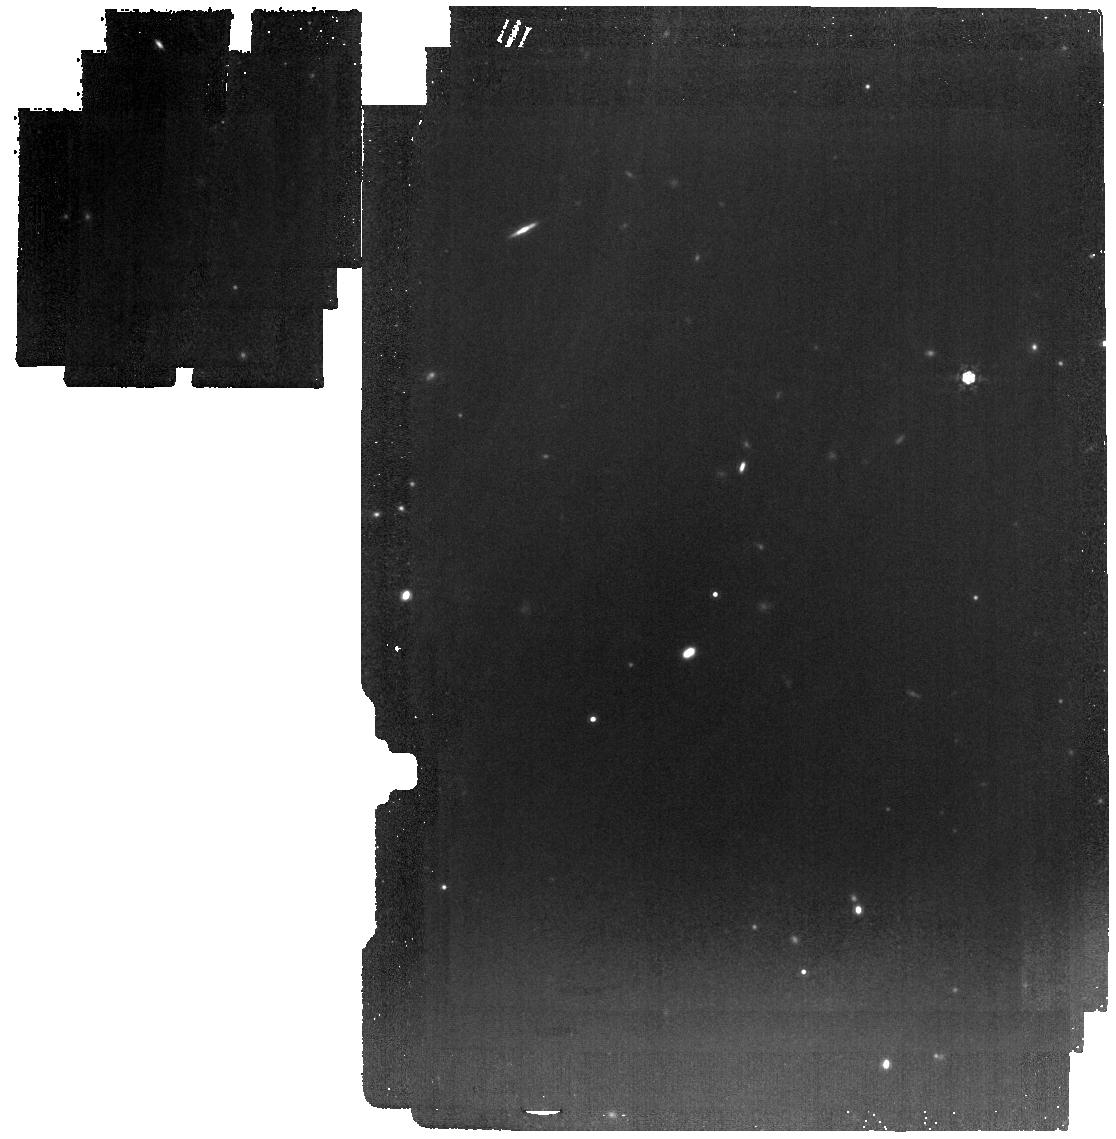
Target: AZTEC-3
Instrument: MIRI
Filter: F1000W
Exposure: 21 min
Observation ID: jw02417-o003_t001_miri_f1000w

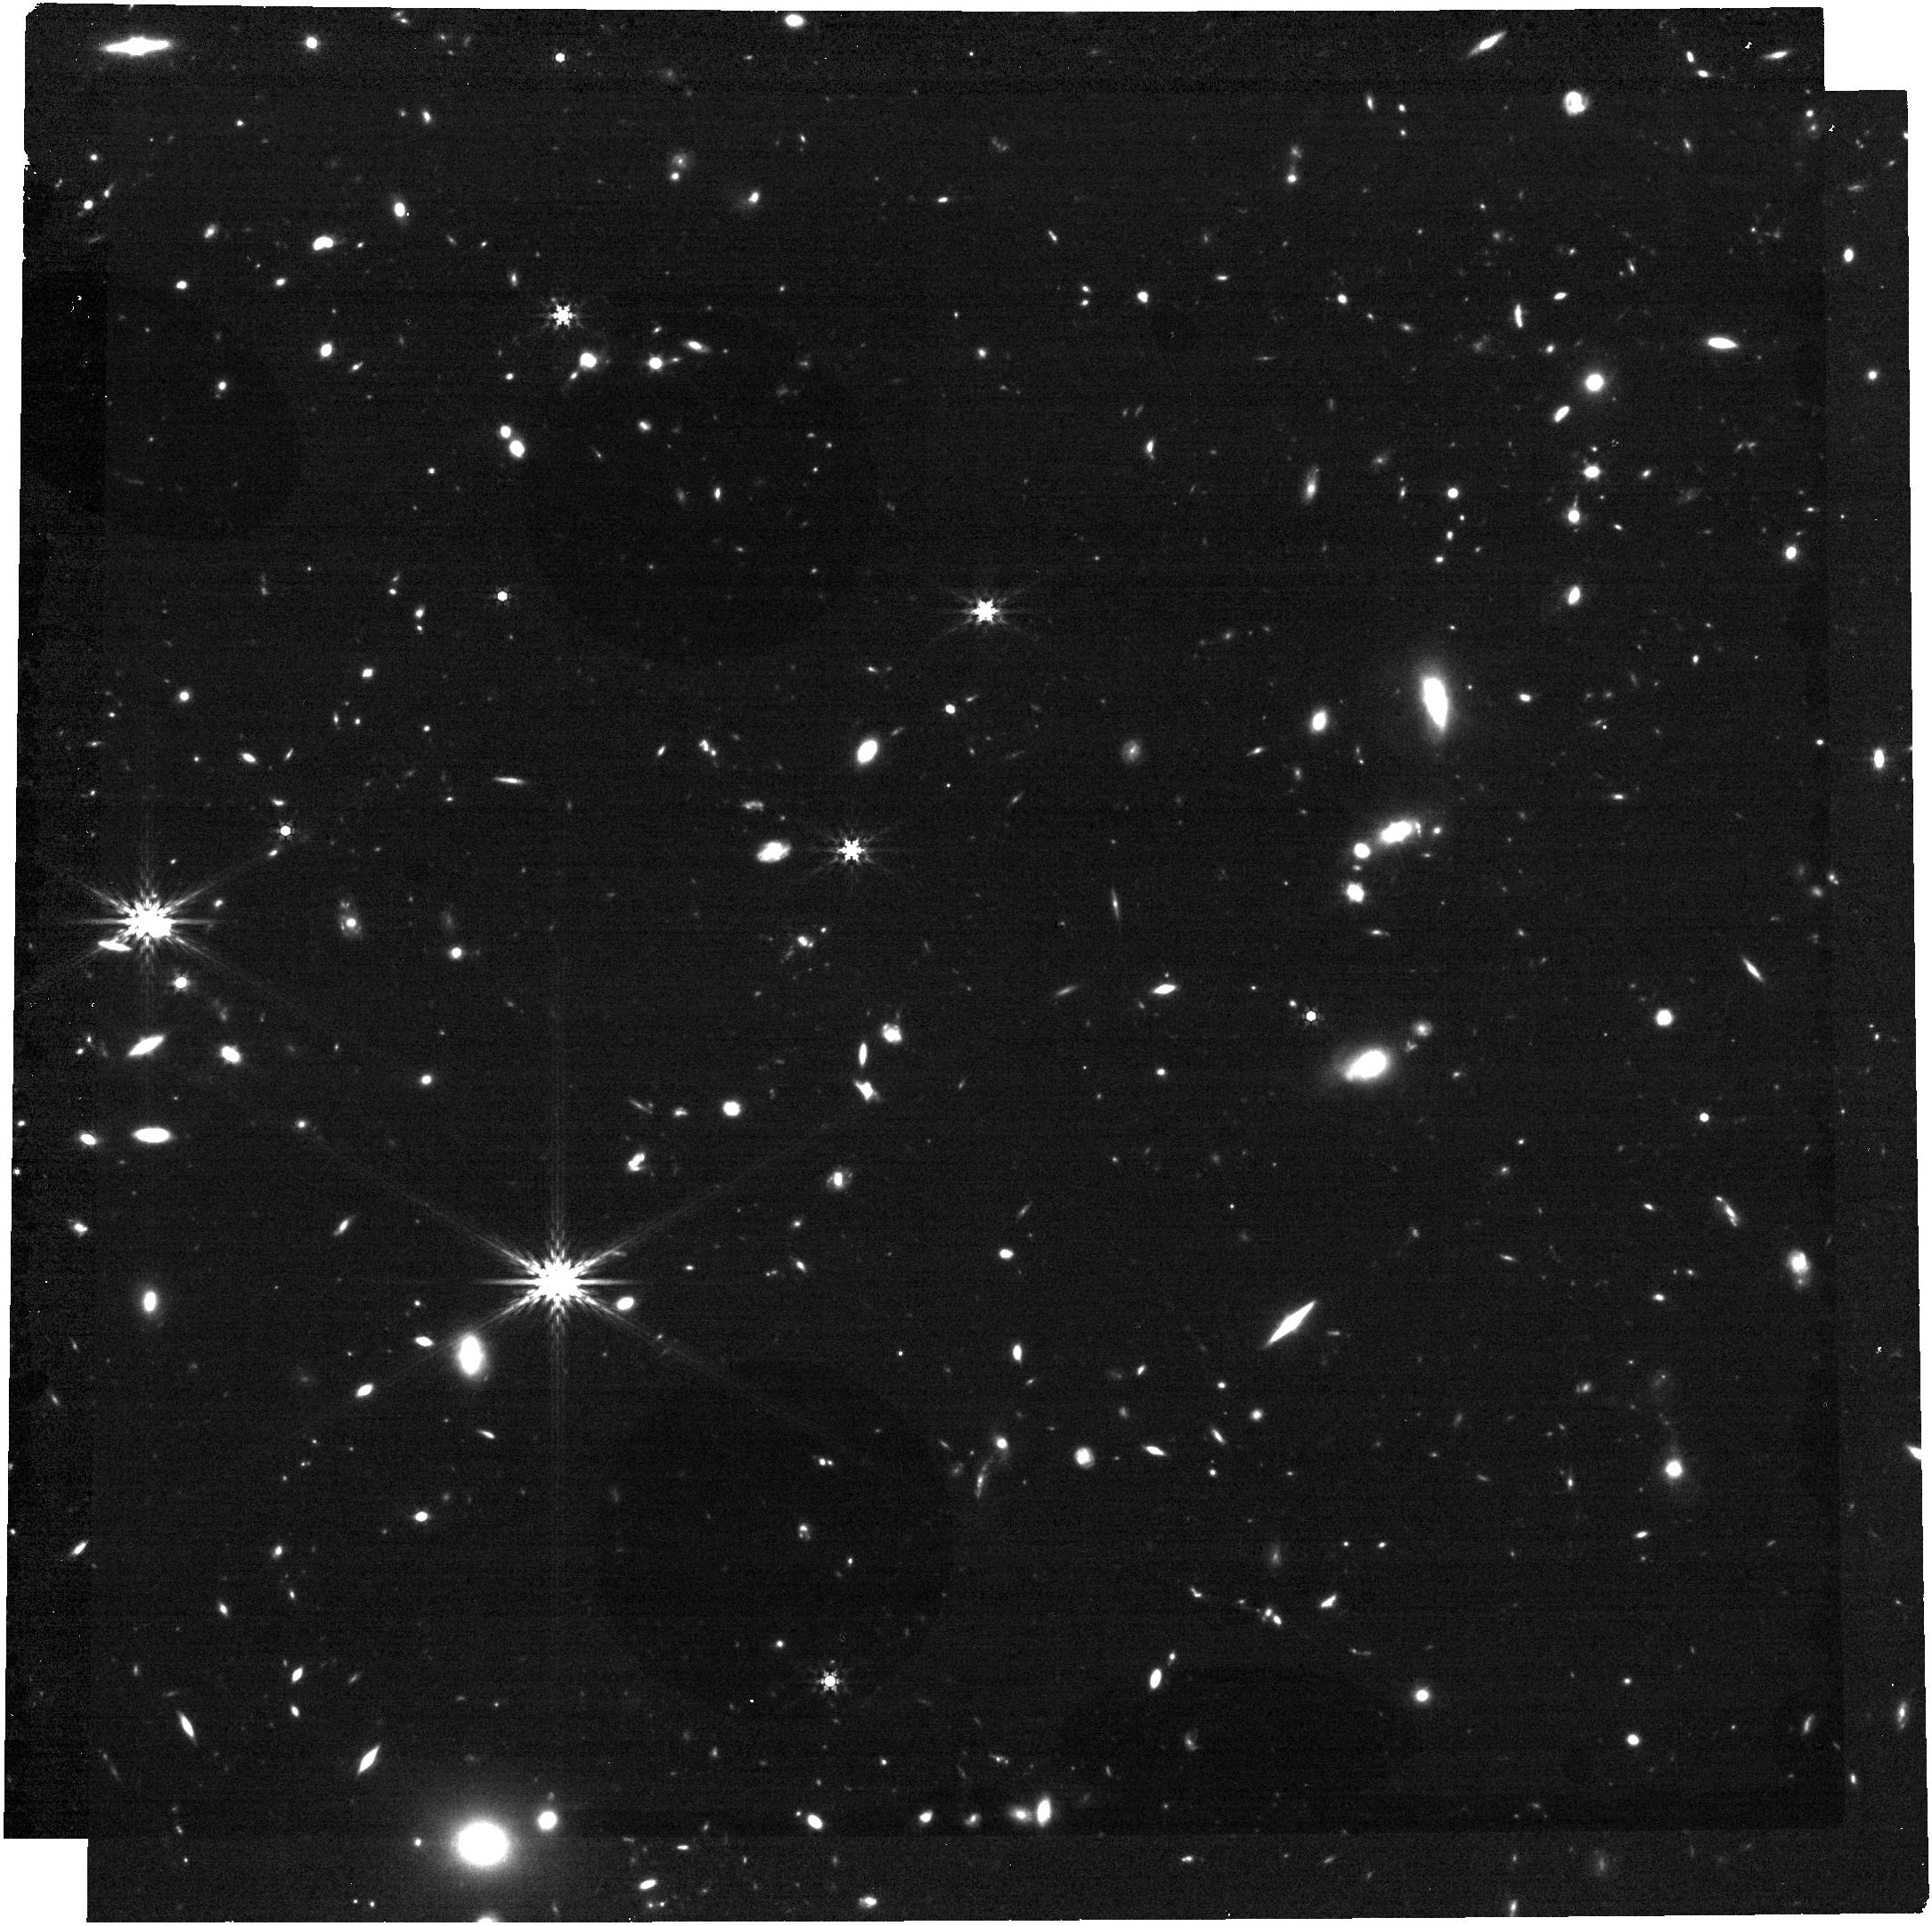
Target: AZTEC-3
Instrument: NIRCAM
Filter: F444W
Exposure: 21 min
Observation ID: jw02417-o001_t001_nircam_clear-f444w

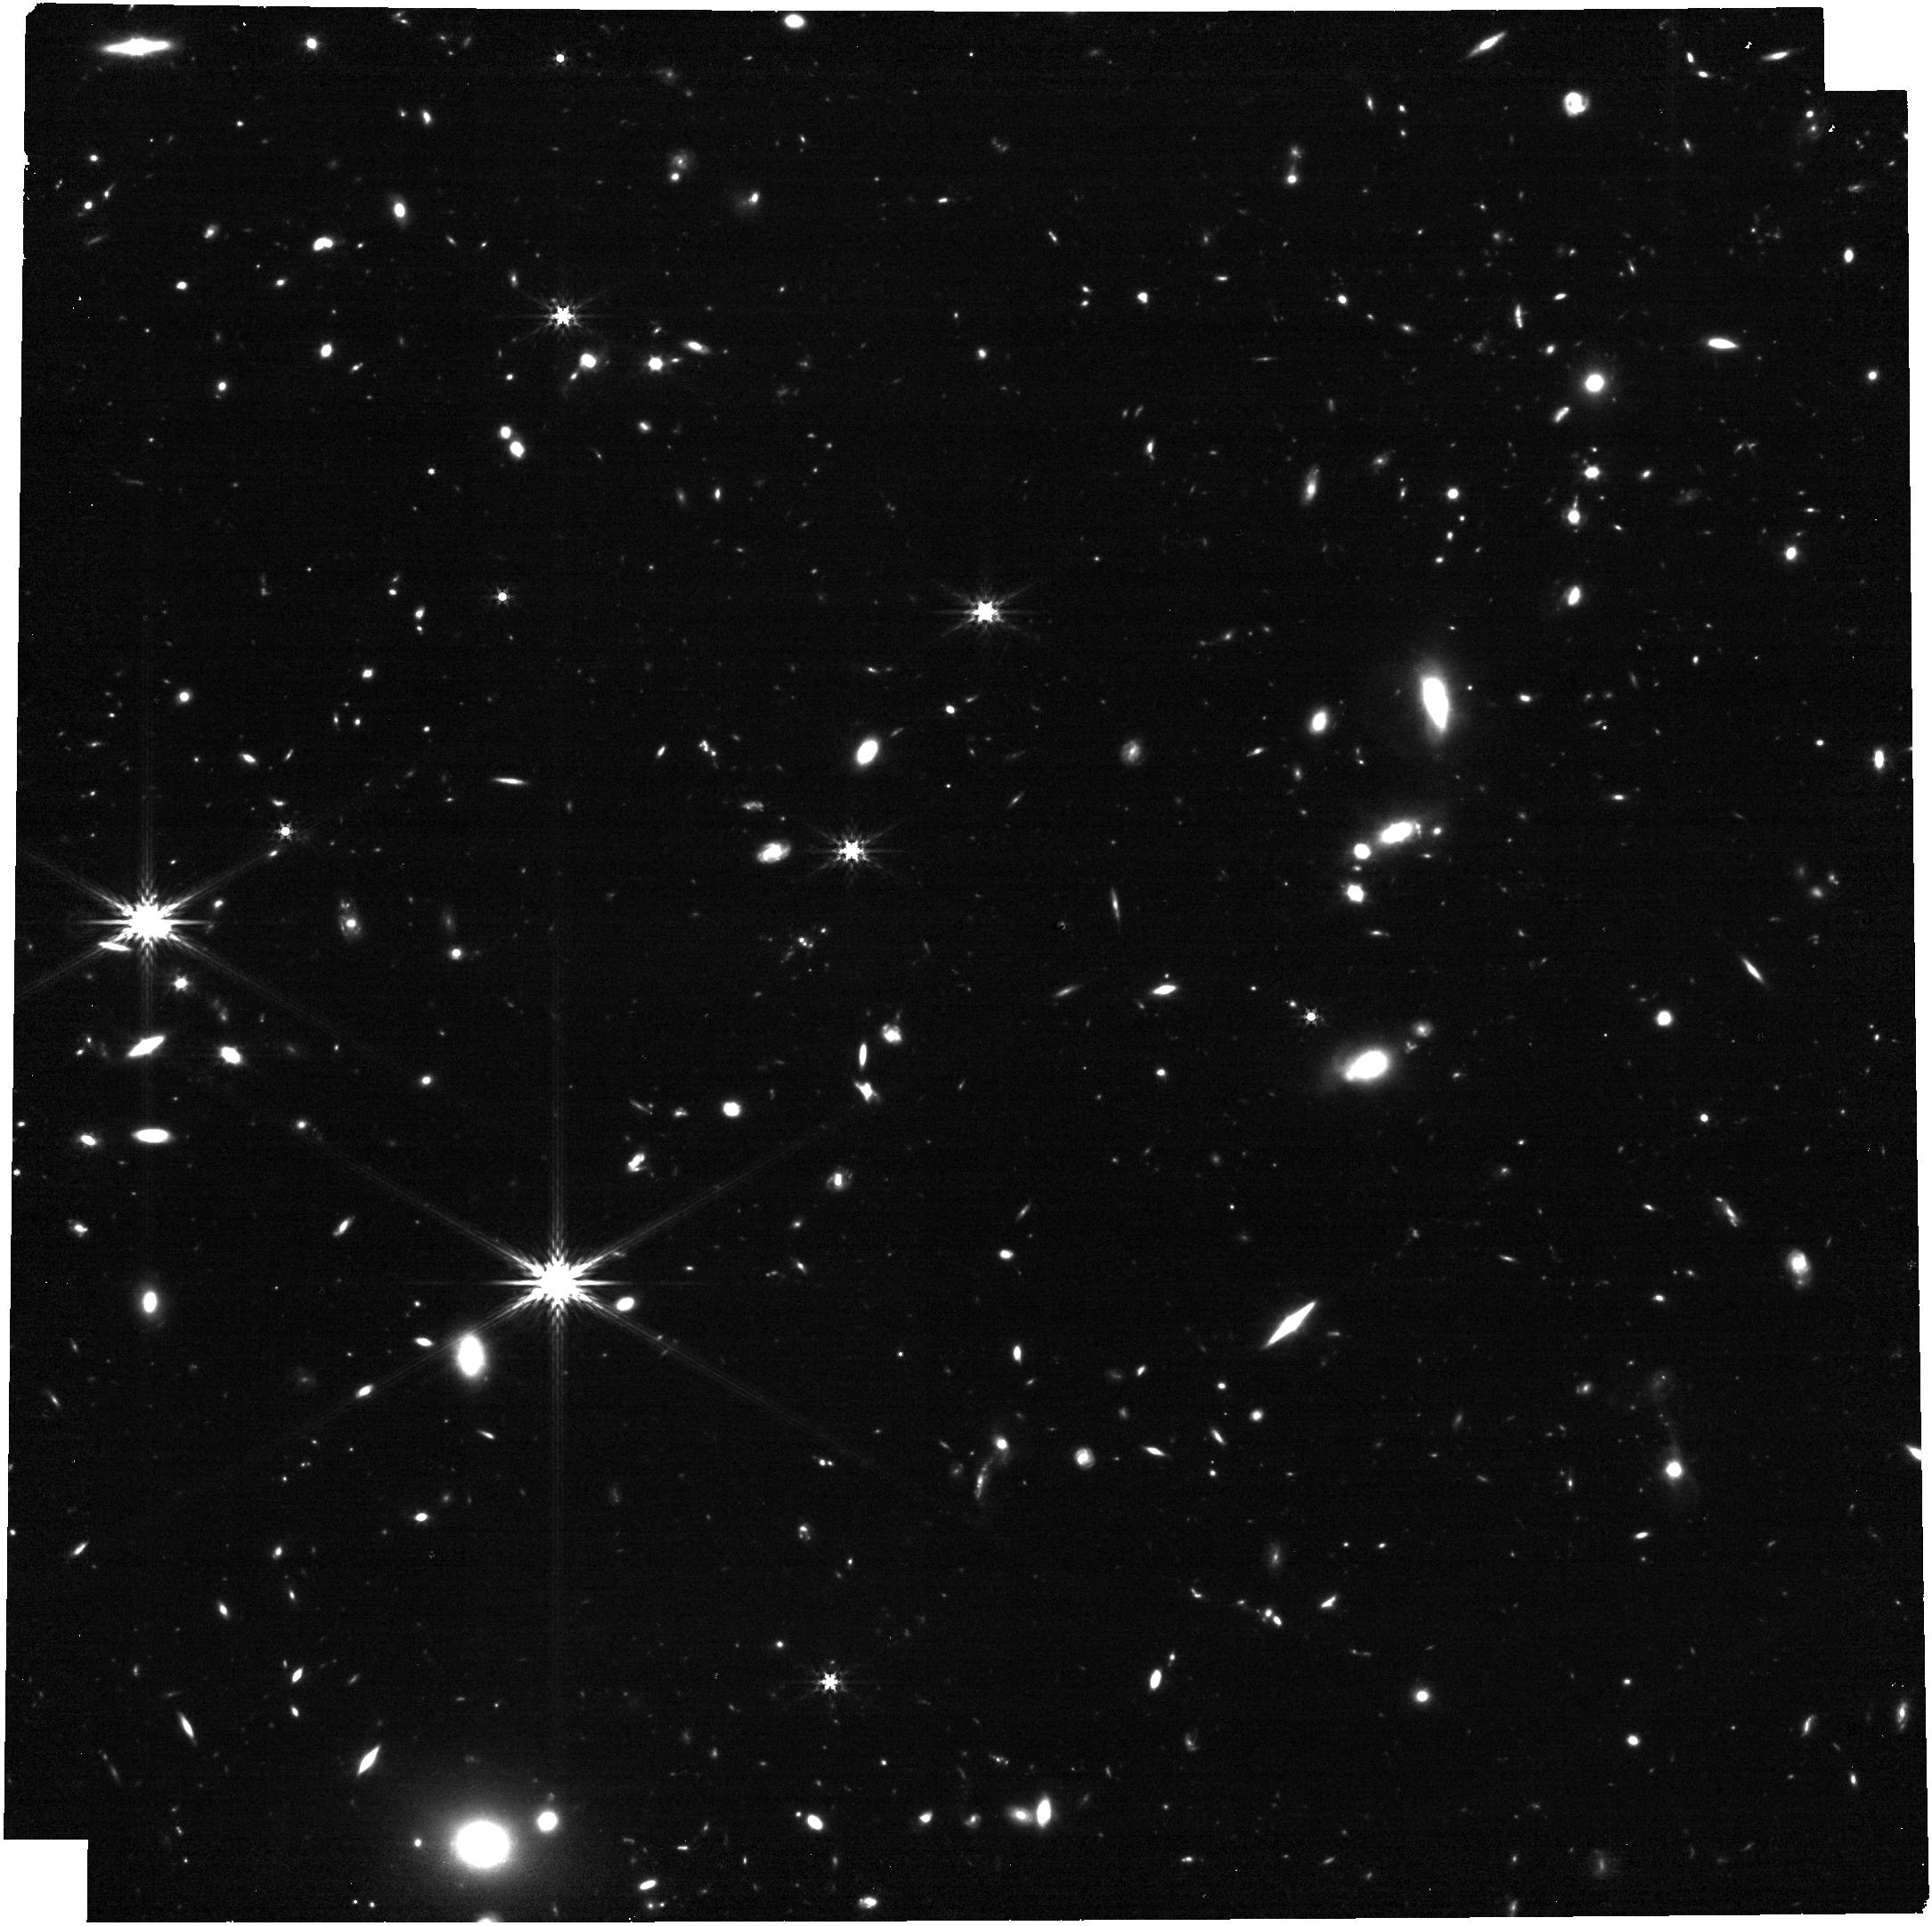
Target: AZTEC-3
Instrument: NIRCAM
Filter: F356W
Exposure: 21 min
Observation ID: jw02417-o001_t001_nircam_clear-f356w

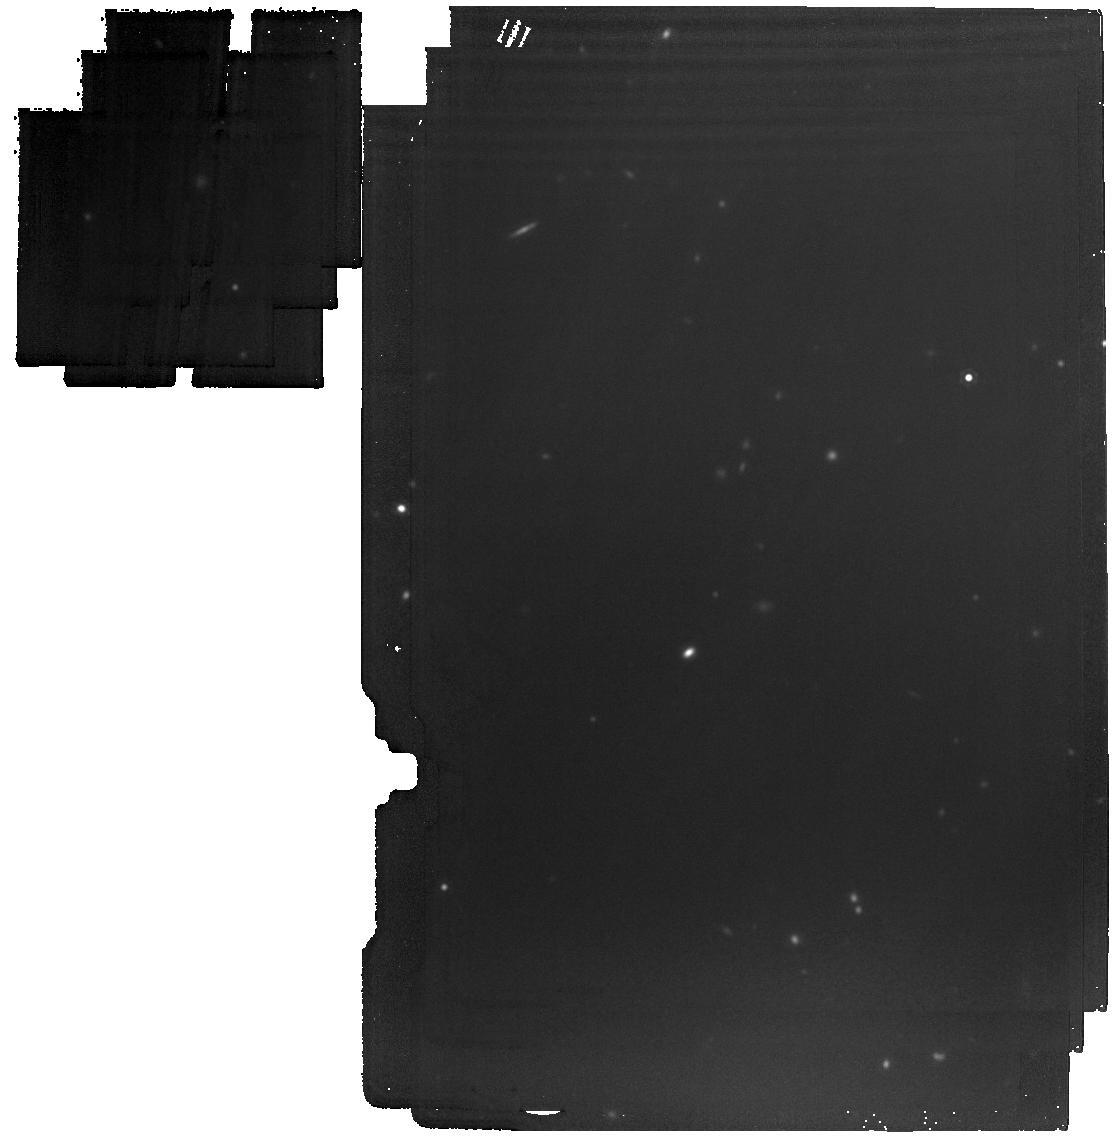
Target: AZTEC-3
Instrument: MIRI
Filter: F1500W
Exposure: 21 min
Observation ID: jw02417-o003_t001_miri_f1500w

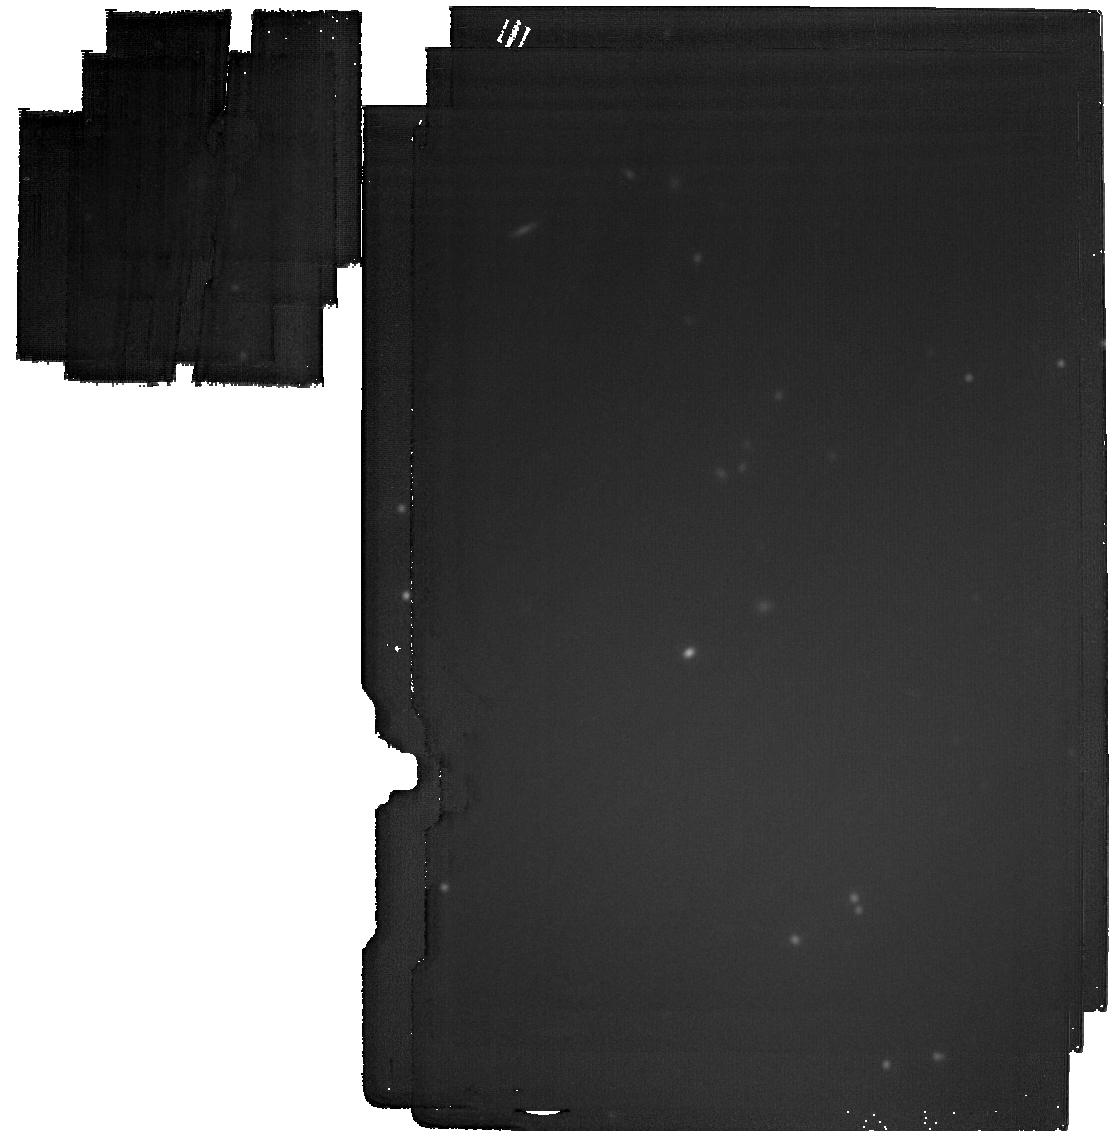
Target: AZTEC-3
Instrument: MIRI
Filter: F2100W
Exposure: 21 min
Observation ID: jw02417-o003_t001_miri_f2100w

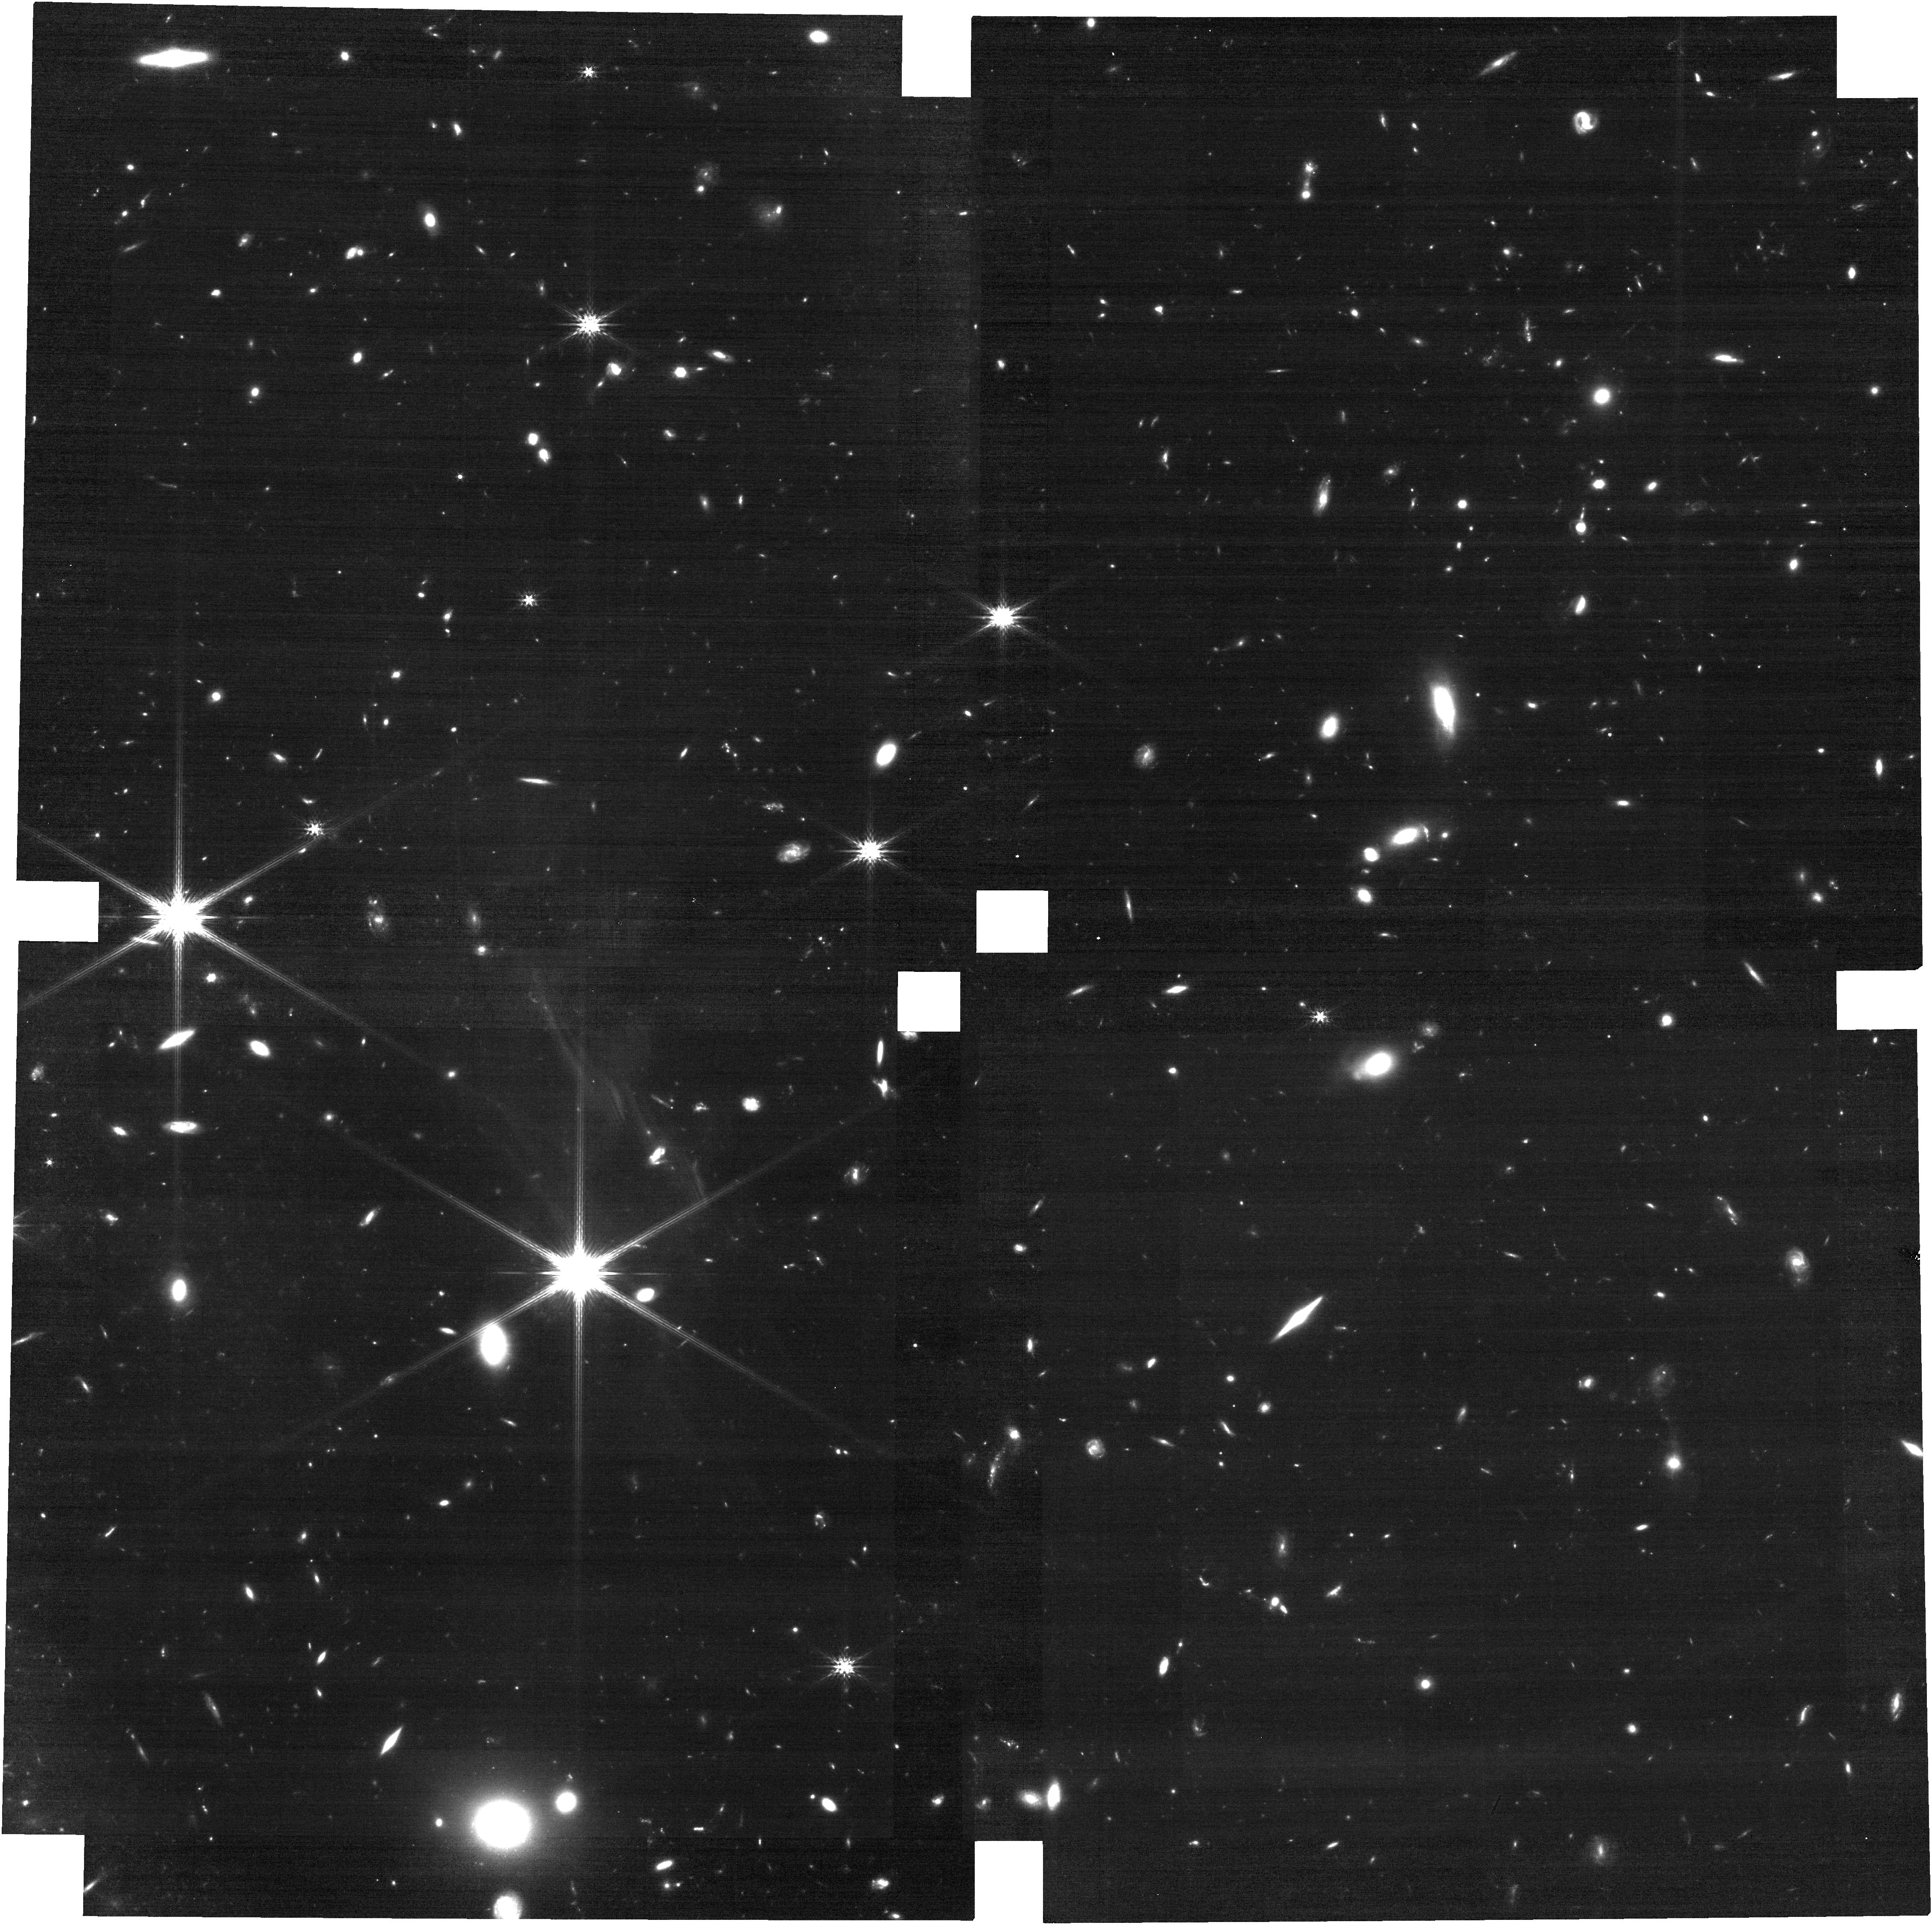
Target: AZTEC-3
Instrument: NIRCAM
Filter: F200W
Exposure: 42 min
Observation ID: jw02417-o001_t001_nircam_clear-f200w

Physical Characterization of a Massive Galaxy Protocluster ~1 Billion Years after the Big Bang (PI: Riechers, Dominik A.)

Hyper-luminous dusty massive starburst galaxies in the first billion years of cosmic history trace some of the highest density peaks in the early universe, making them ideal benchmarks for the growth of large-scale structure. We here propose a comprehensive JWST study of the richest galaxy protocluster known at these epochs (with at least 30 members within 5 comoving Mpc, including 2 with extended Lyman-alpha halos), which is associated with one of the only three known unlensed massive starbursts at z>5. Six-band rest-frame optical to near-infrared photometry and resolved spectroscopy of H-alpha, H-beta, [NII], [SII], and [OIII] will reveal the morphology and ages of the unobscured starlight from young and old populations, the star formation histories and energetic processes in and metal enrichment of the interstellar medium and its kinematic structure, and potential feedback processes due to intense star formation or buried active galactic nuclei down to sub-kpc scales in "typical" galaxies and dusty starbursts alike - with a secure handle on dust extinction for the entire sample. This will provide a reference sample for studies of "blank field" selected samples at similar epochs from the GTO programs (which entirely miss exceptionally rare regions like the one studied here), allowing us to study the environmental dependence of galaxy evolution and the resulting galaxy properties as a function of local galaxy density. Requiring only 4.7hr on source, this program thus will make a key addition to the portfolio of JWST in its quest to solve the final mysteries of galaxy evolution towards the earliest epochs.